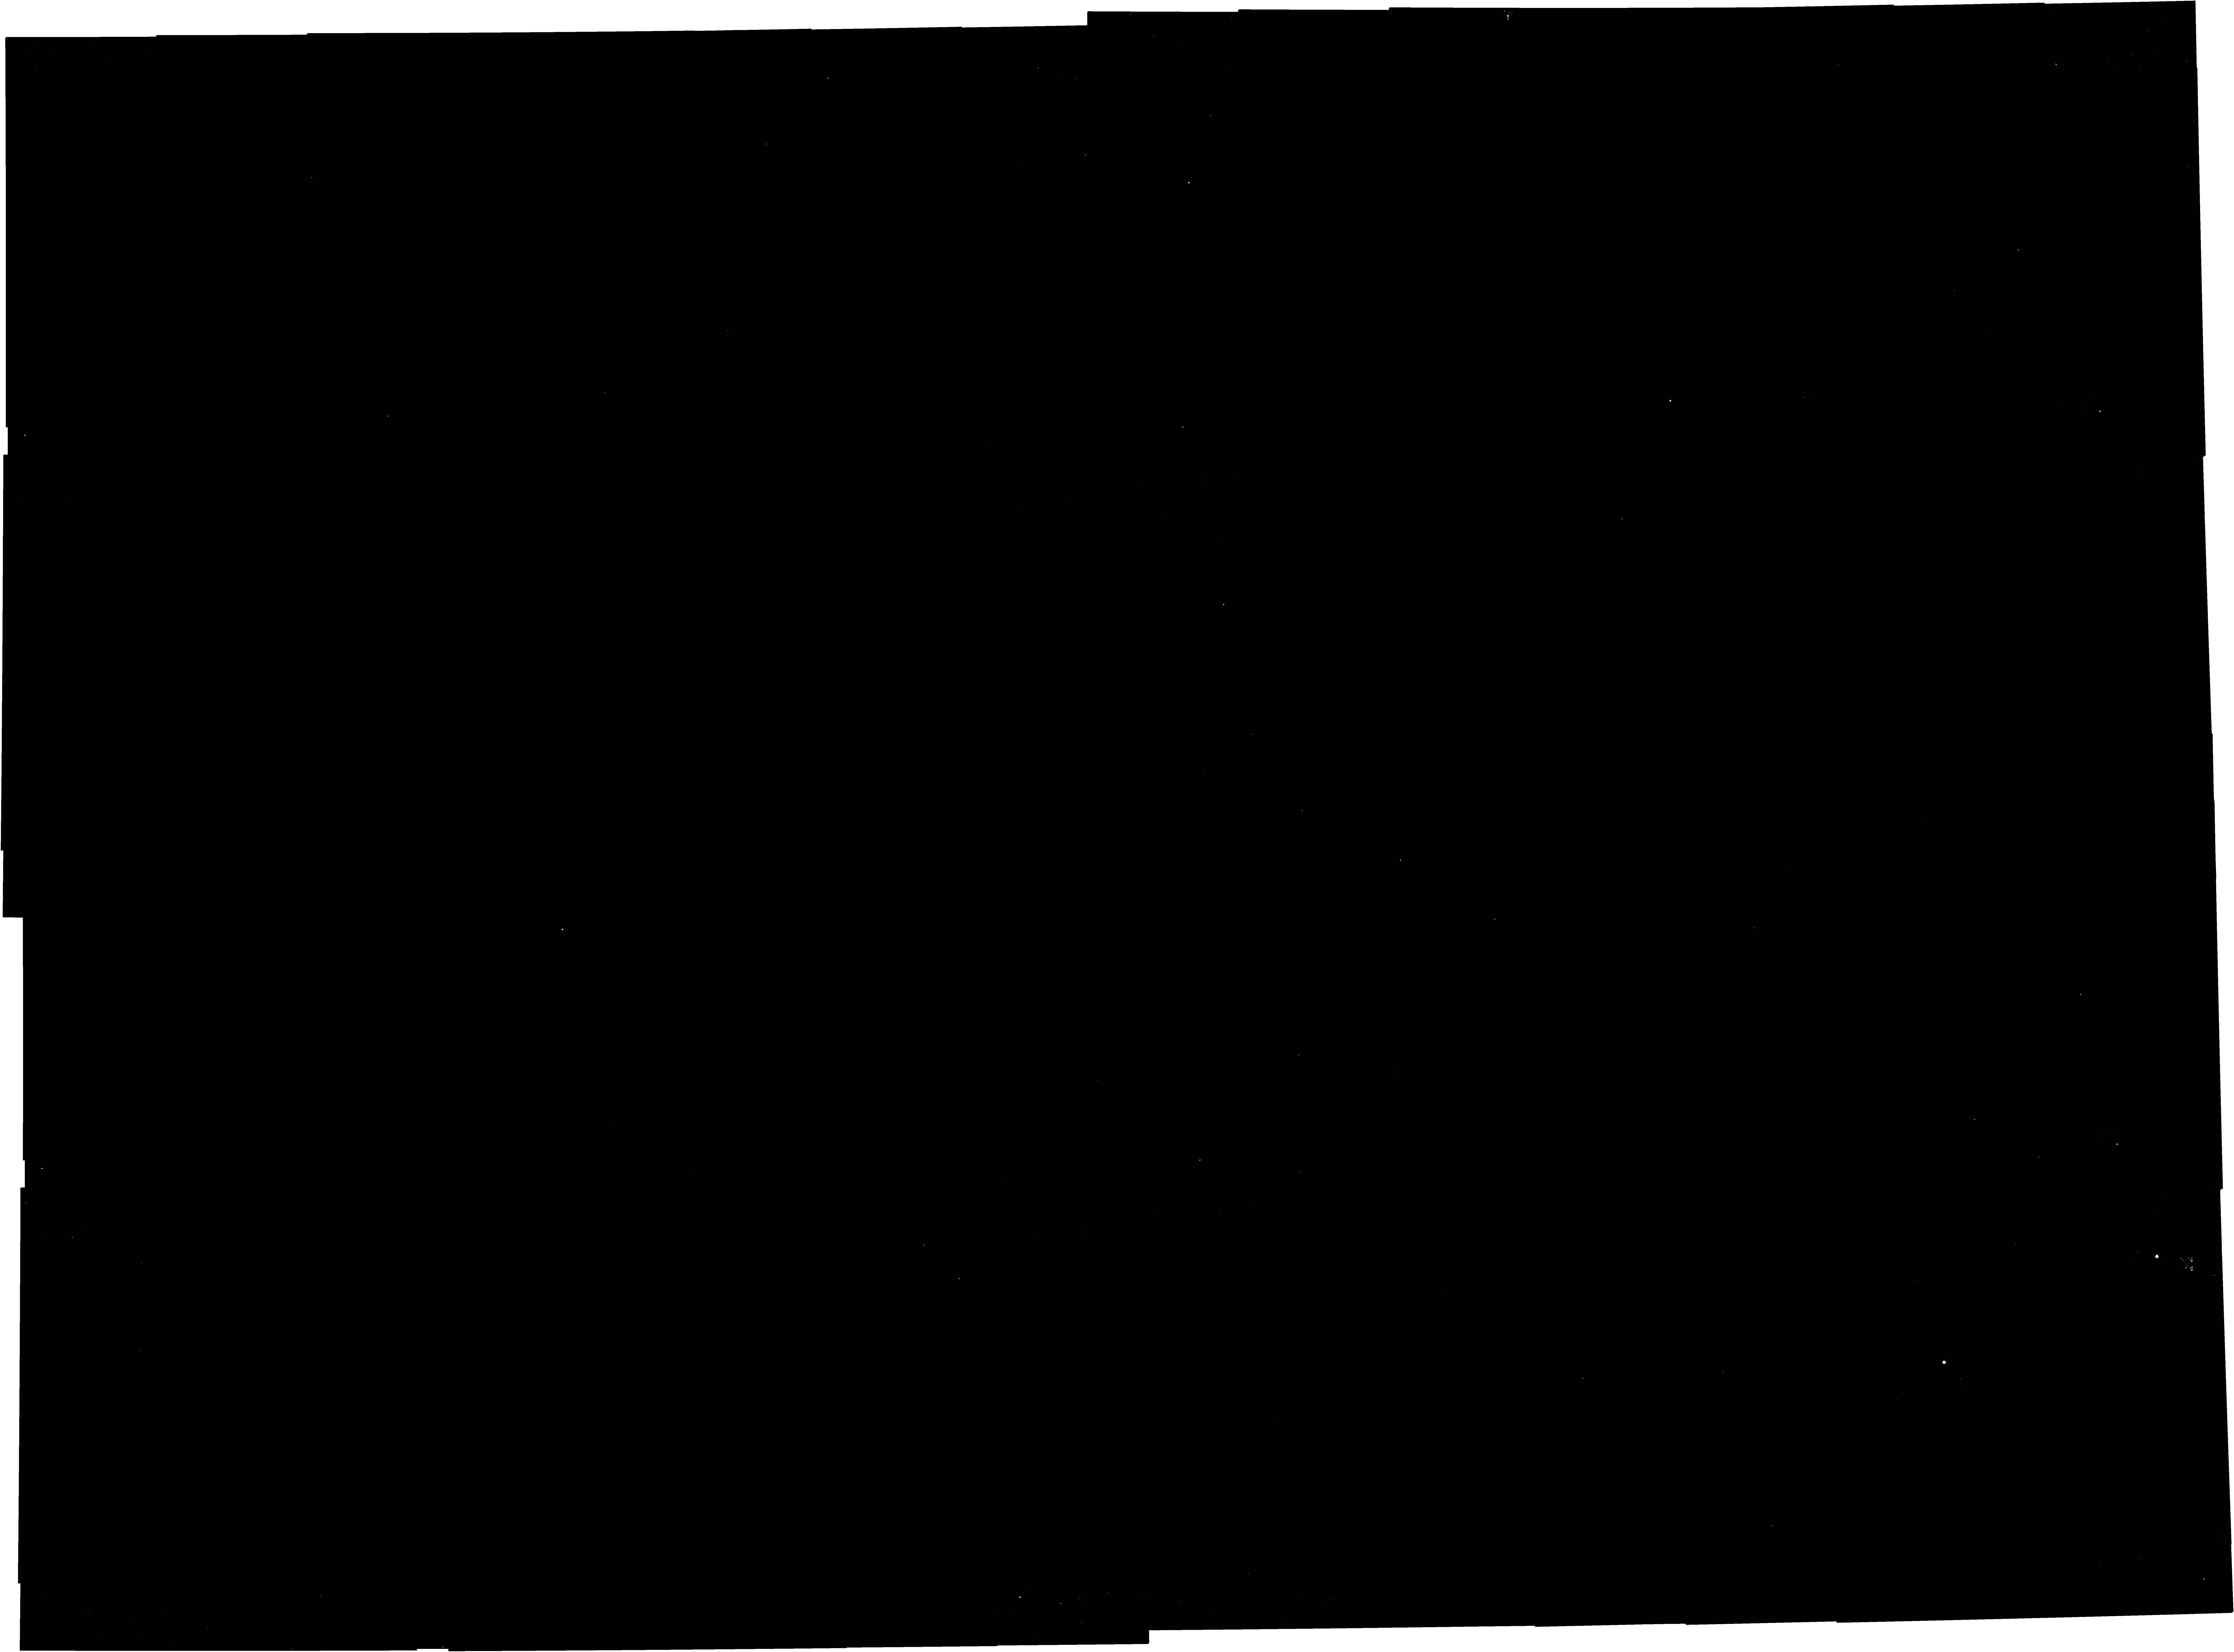
Target: G286
Instrument: NIRCAM
Filter: F150W2+F162M
Exposure: 58 min
Observation ID: jw03768-o011_t003_nircam_f150w2-f162m

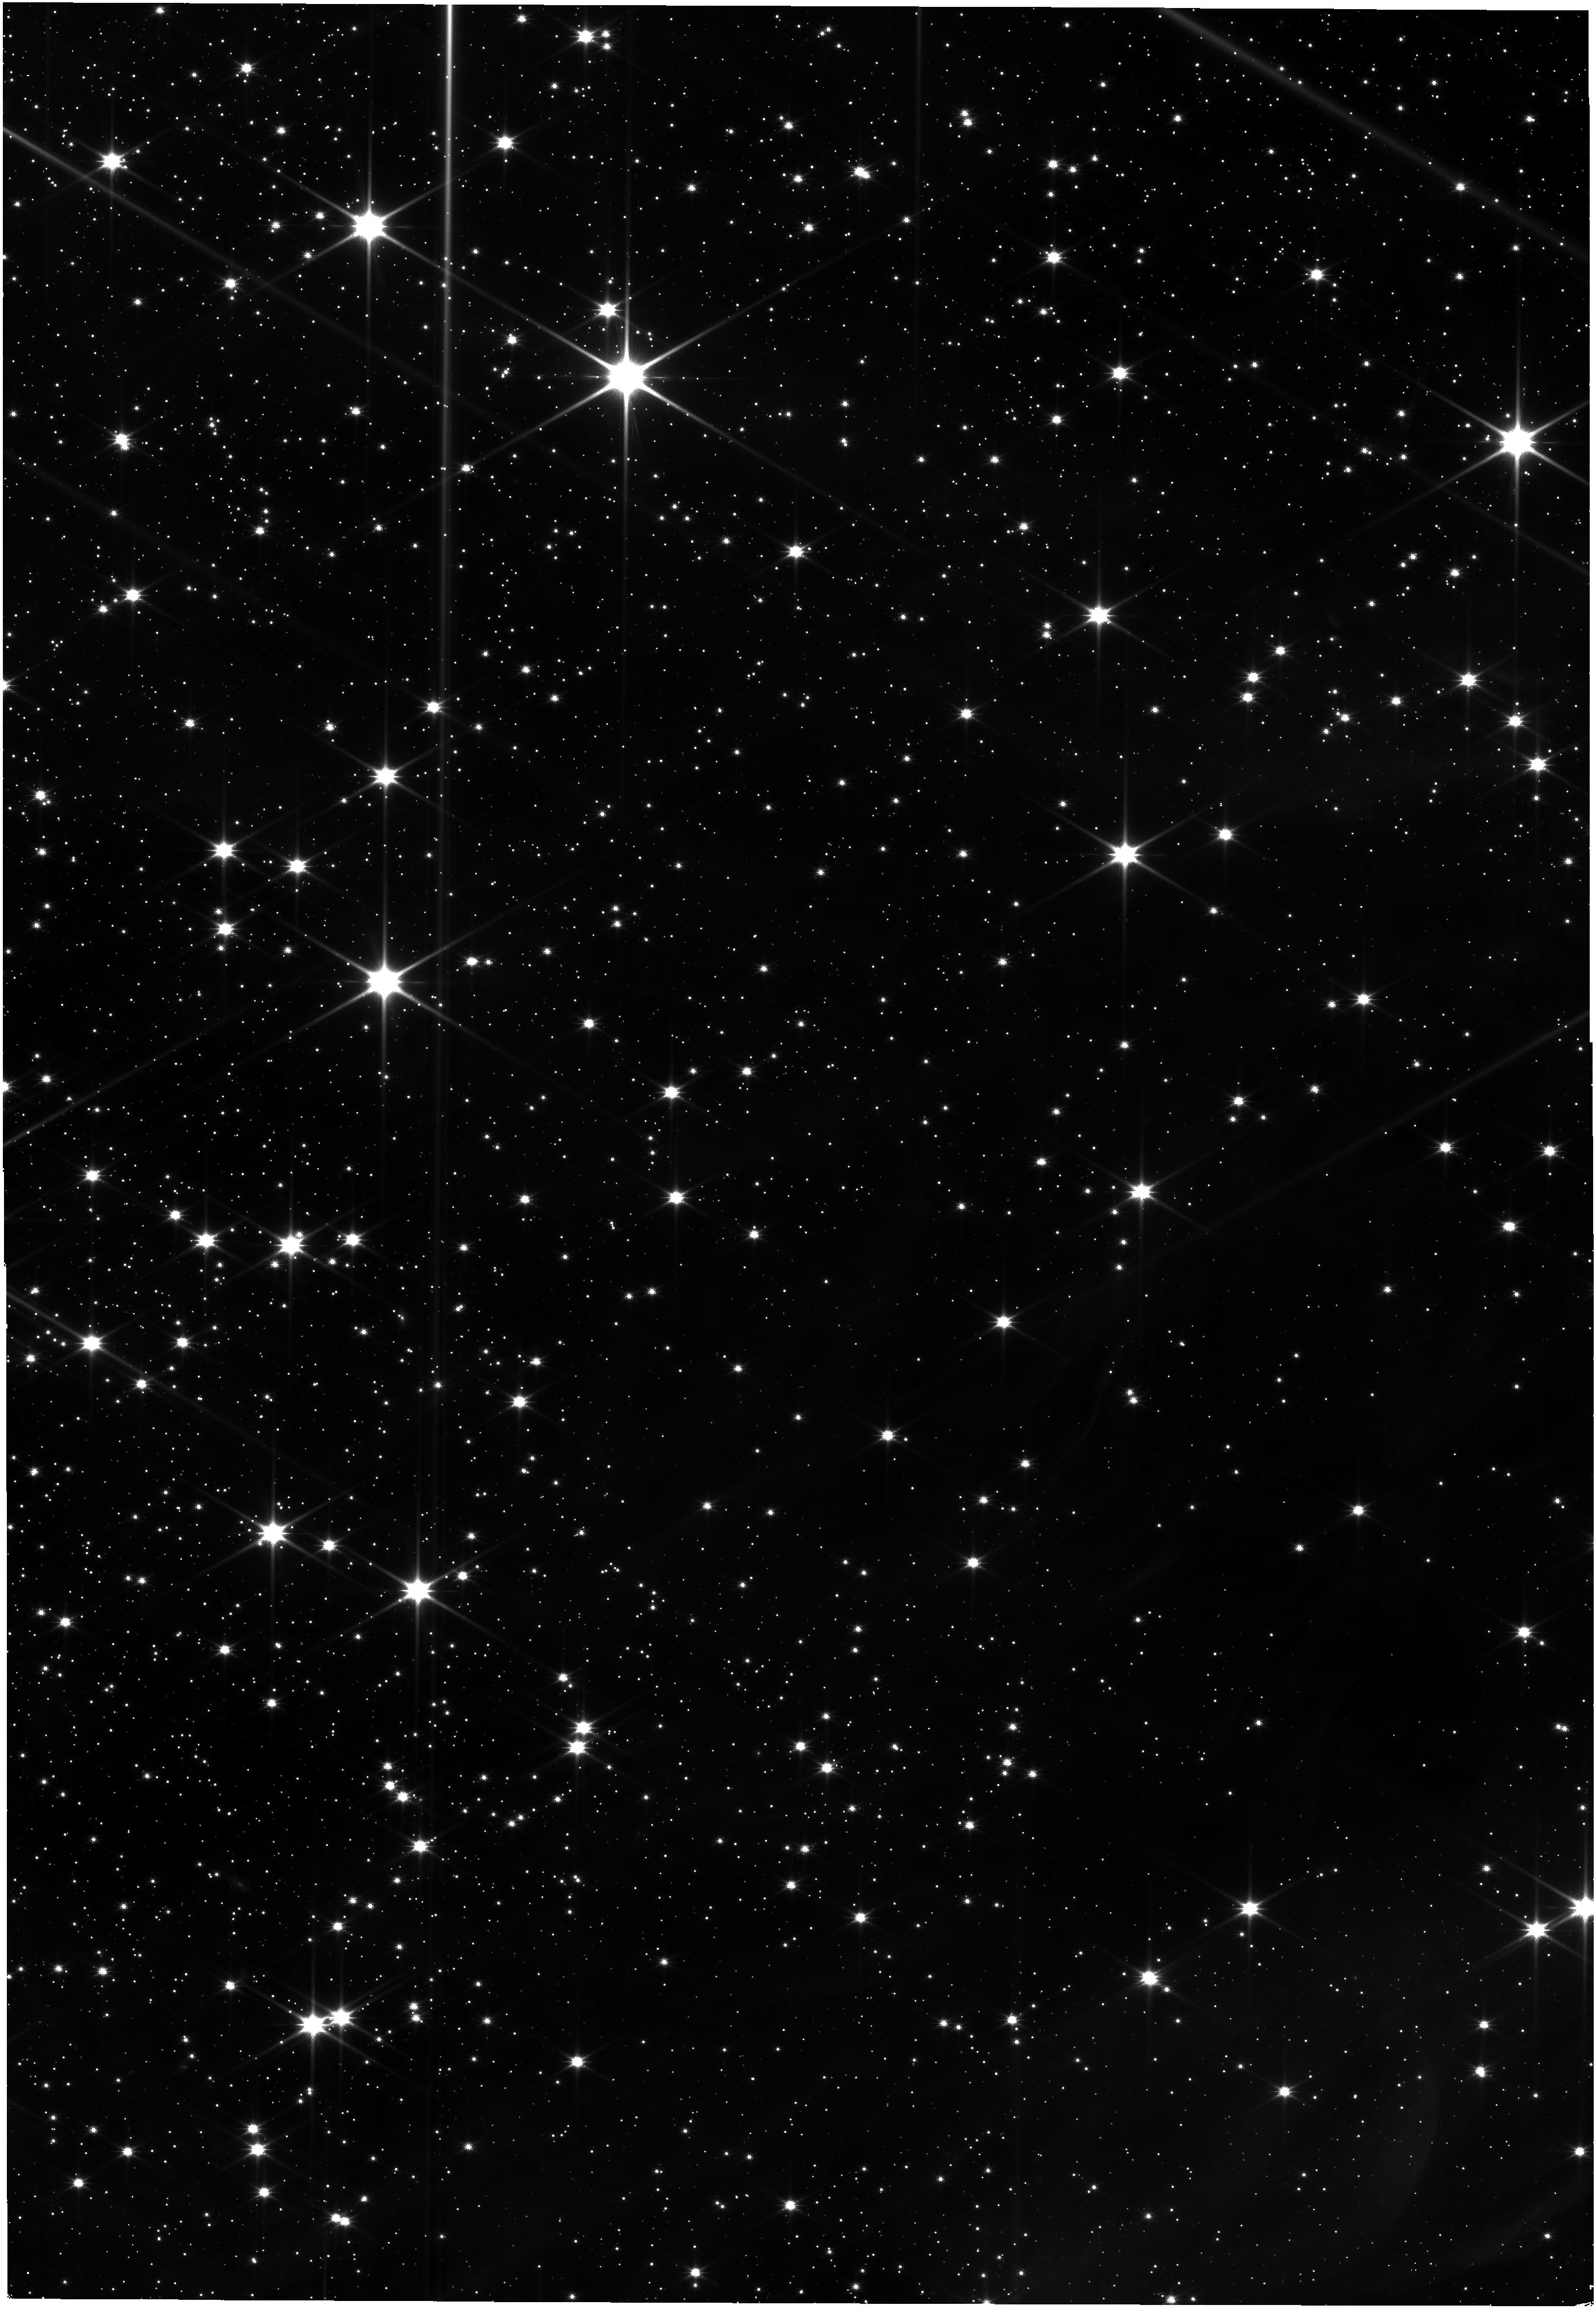
Target: G286
Instrument: NIRISS
Filter: CLEAR+F150W
Exposure: 52 min
Observation ID: jw03768-o011_t003_niriss_clear-f150w

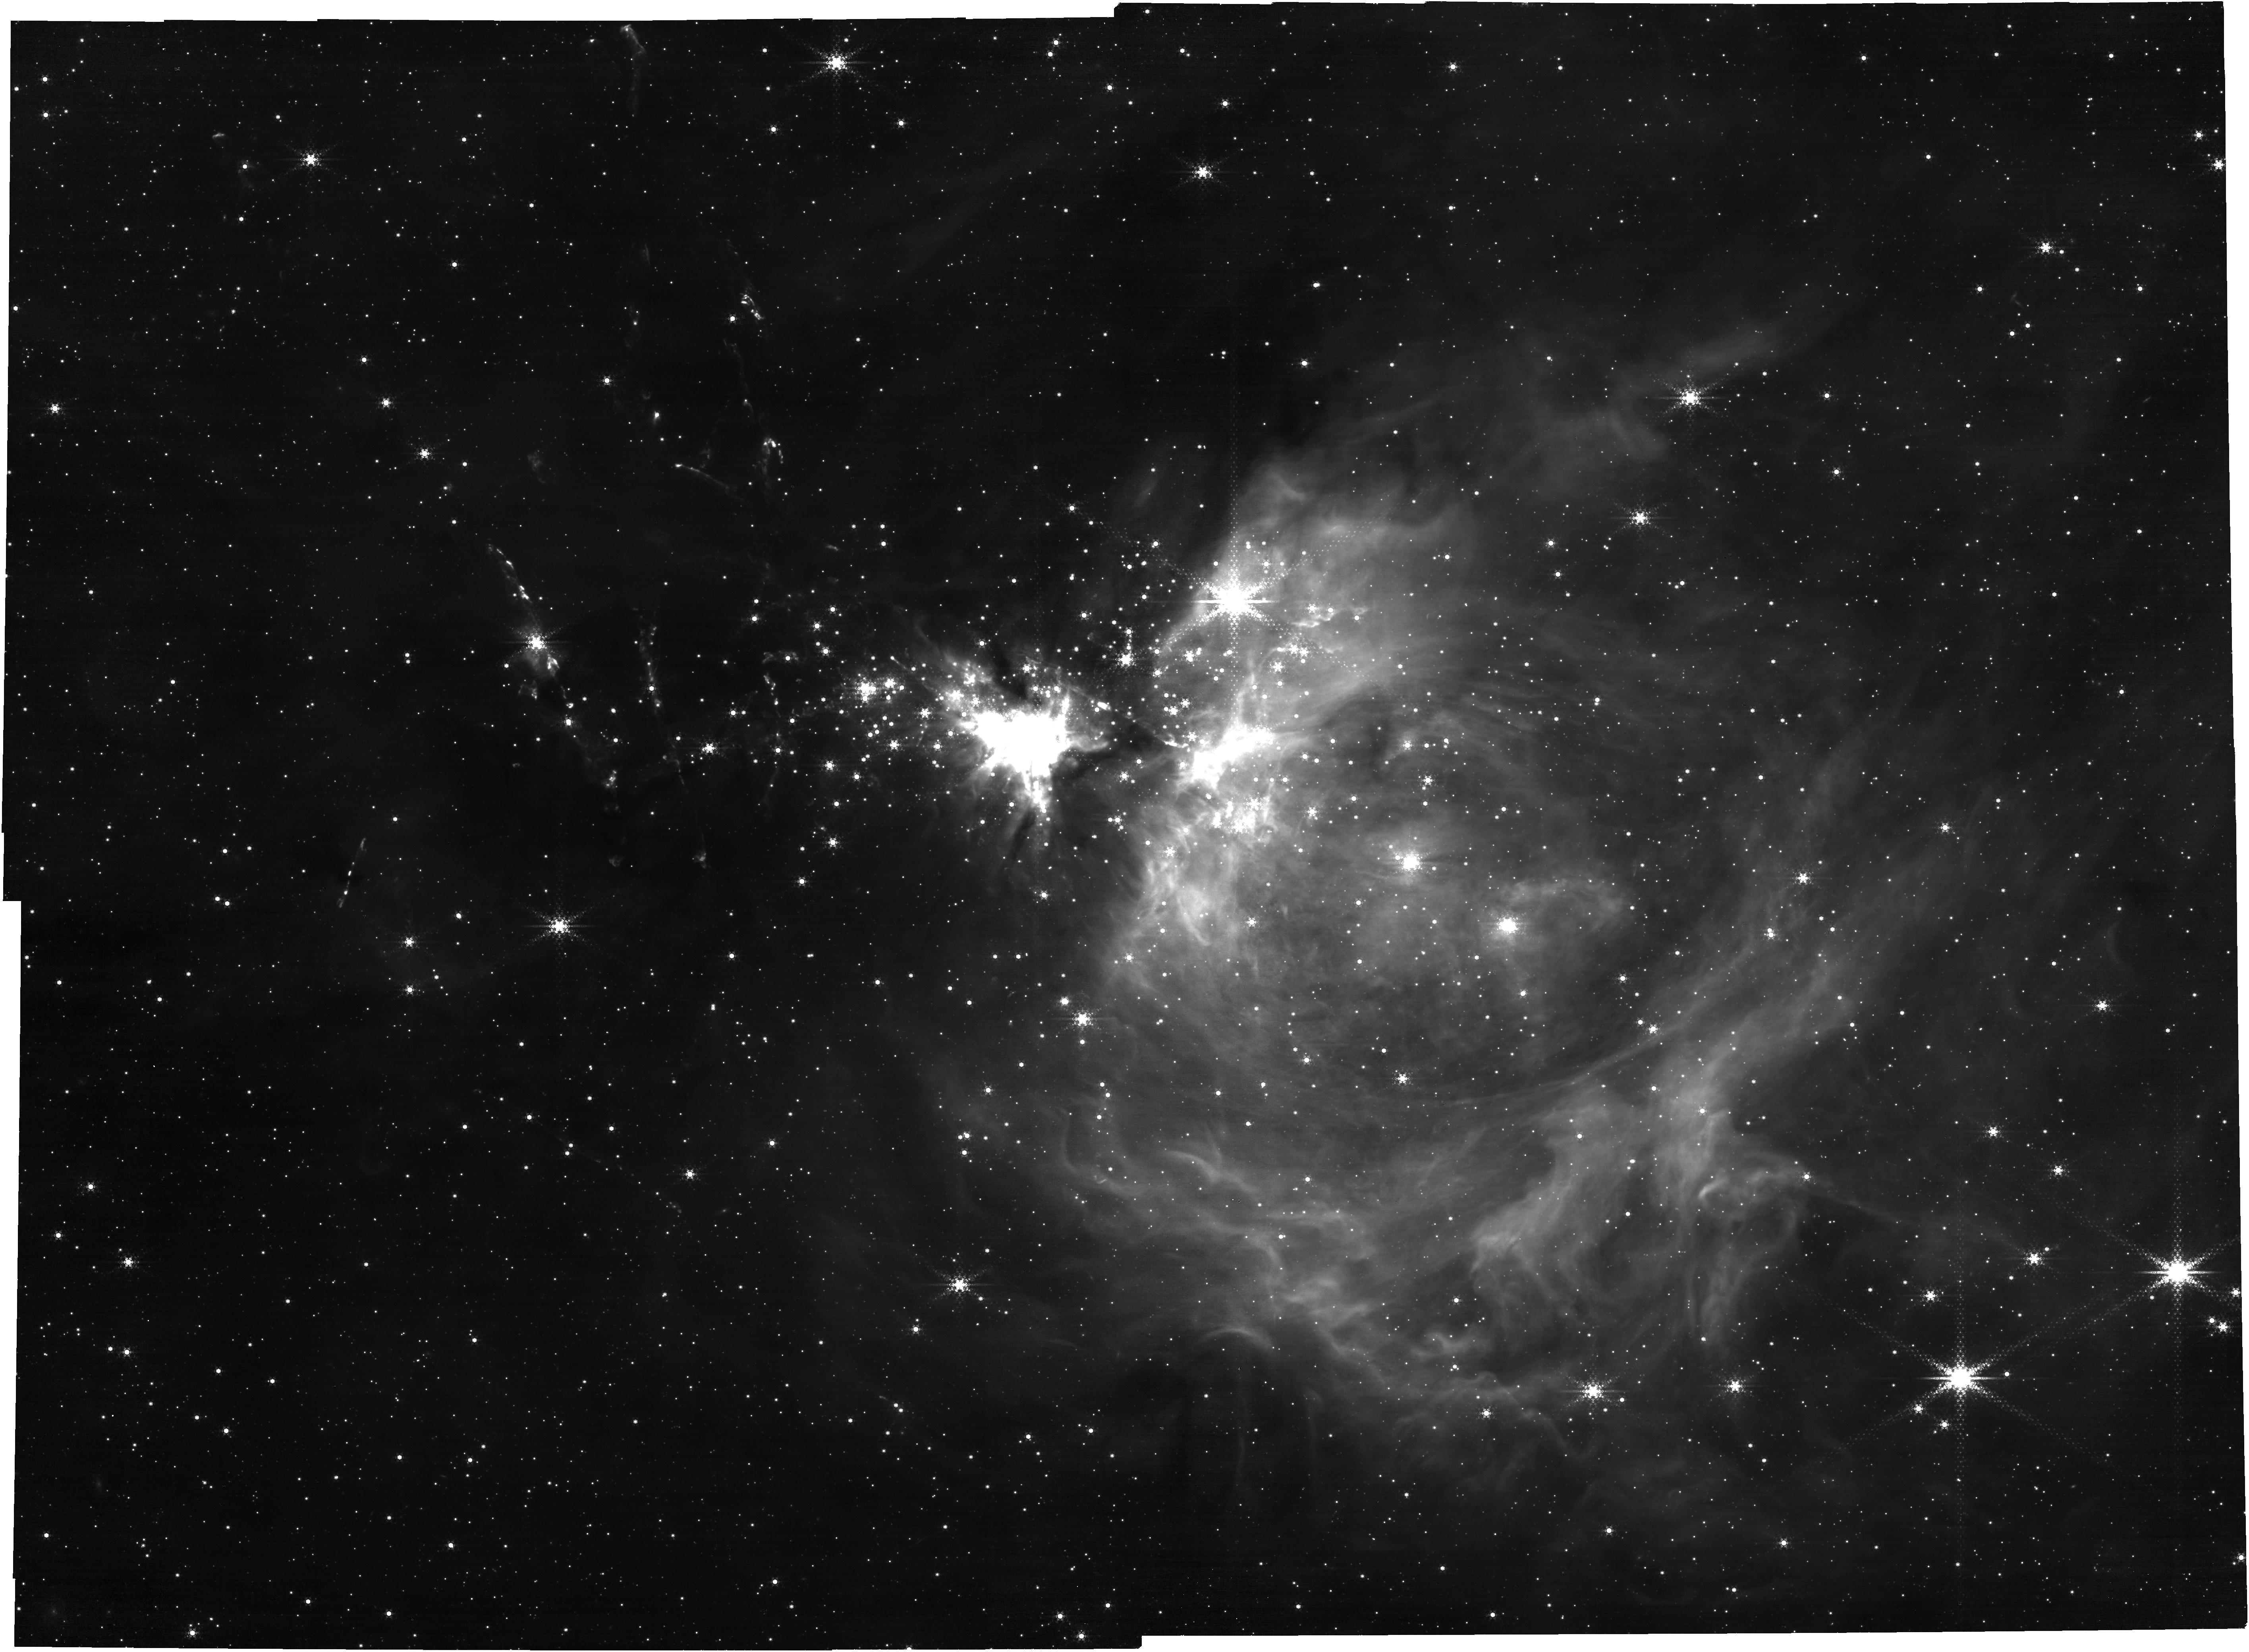
Target: G286
Instrument: NIRCAM
Filter: F444W+F470N
Exposure: 58 min
Observation ID: jw03768-o011_t003_nircam_f444w-f470n

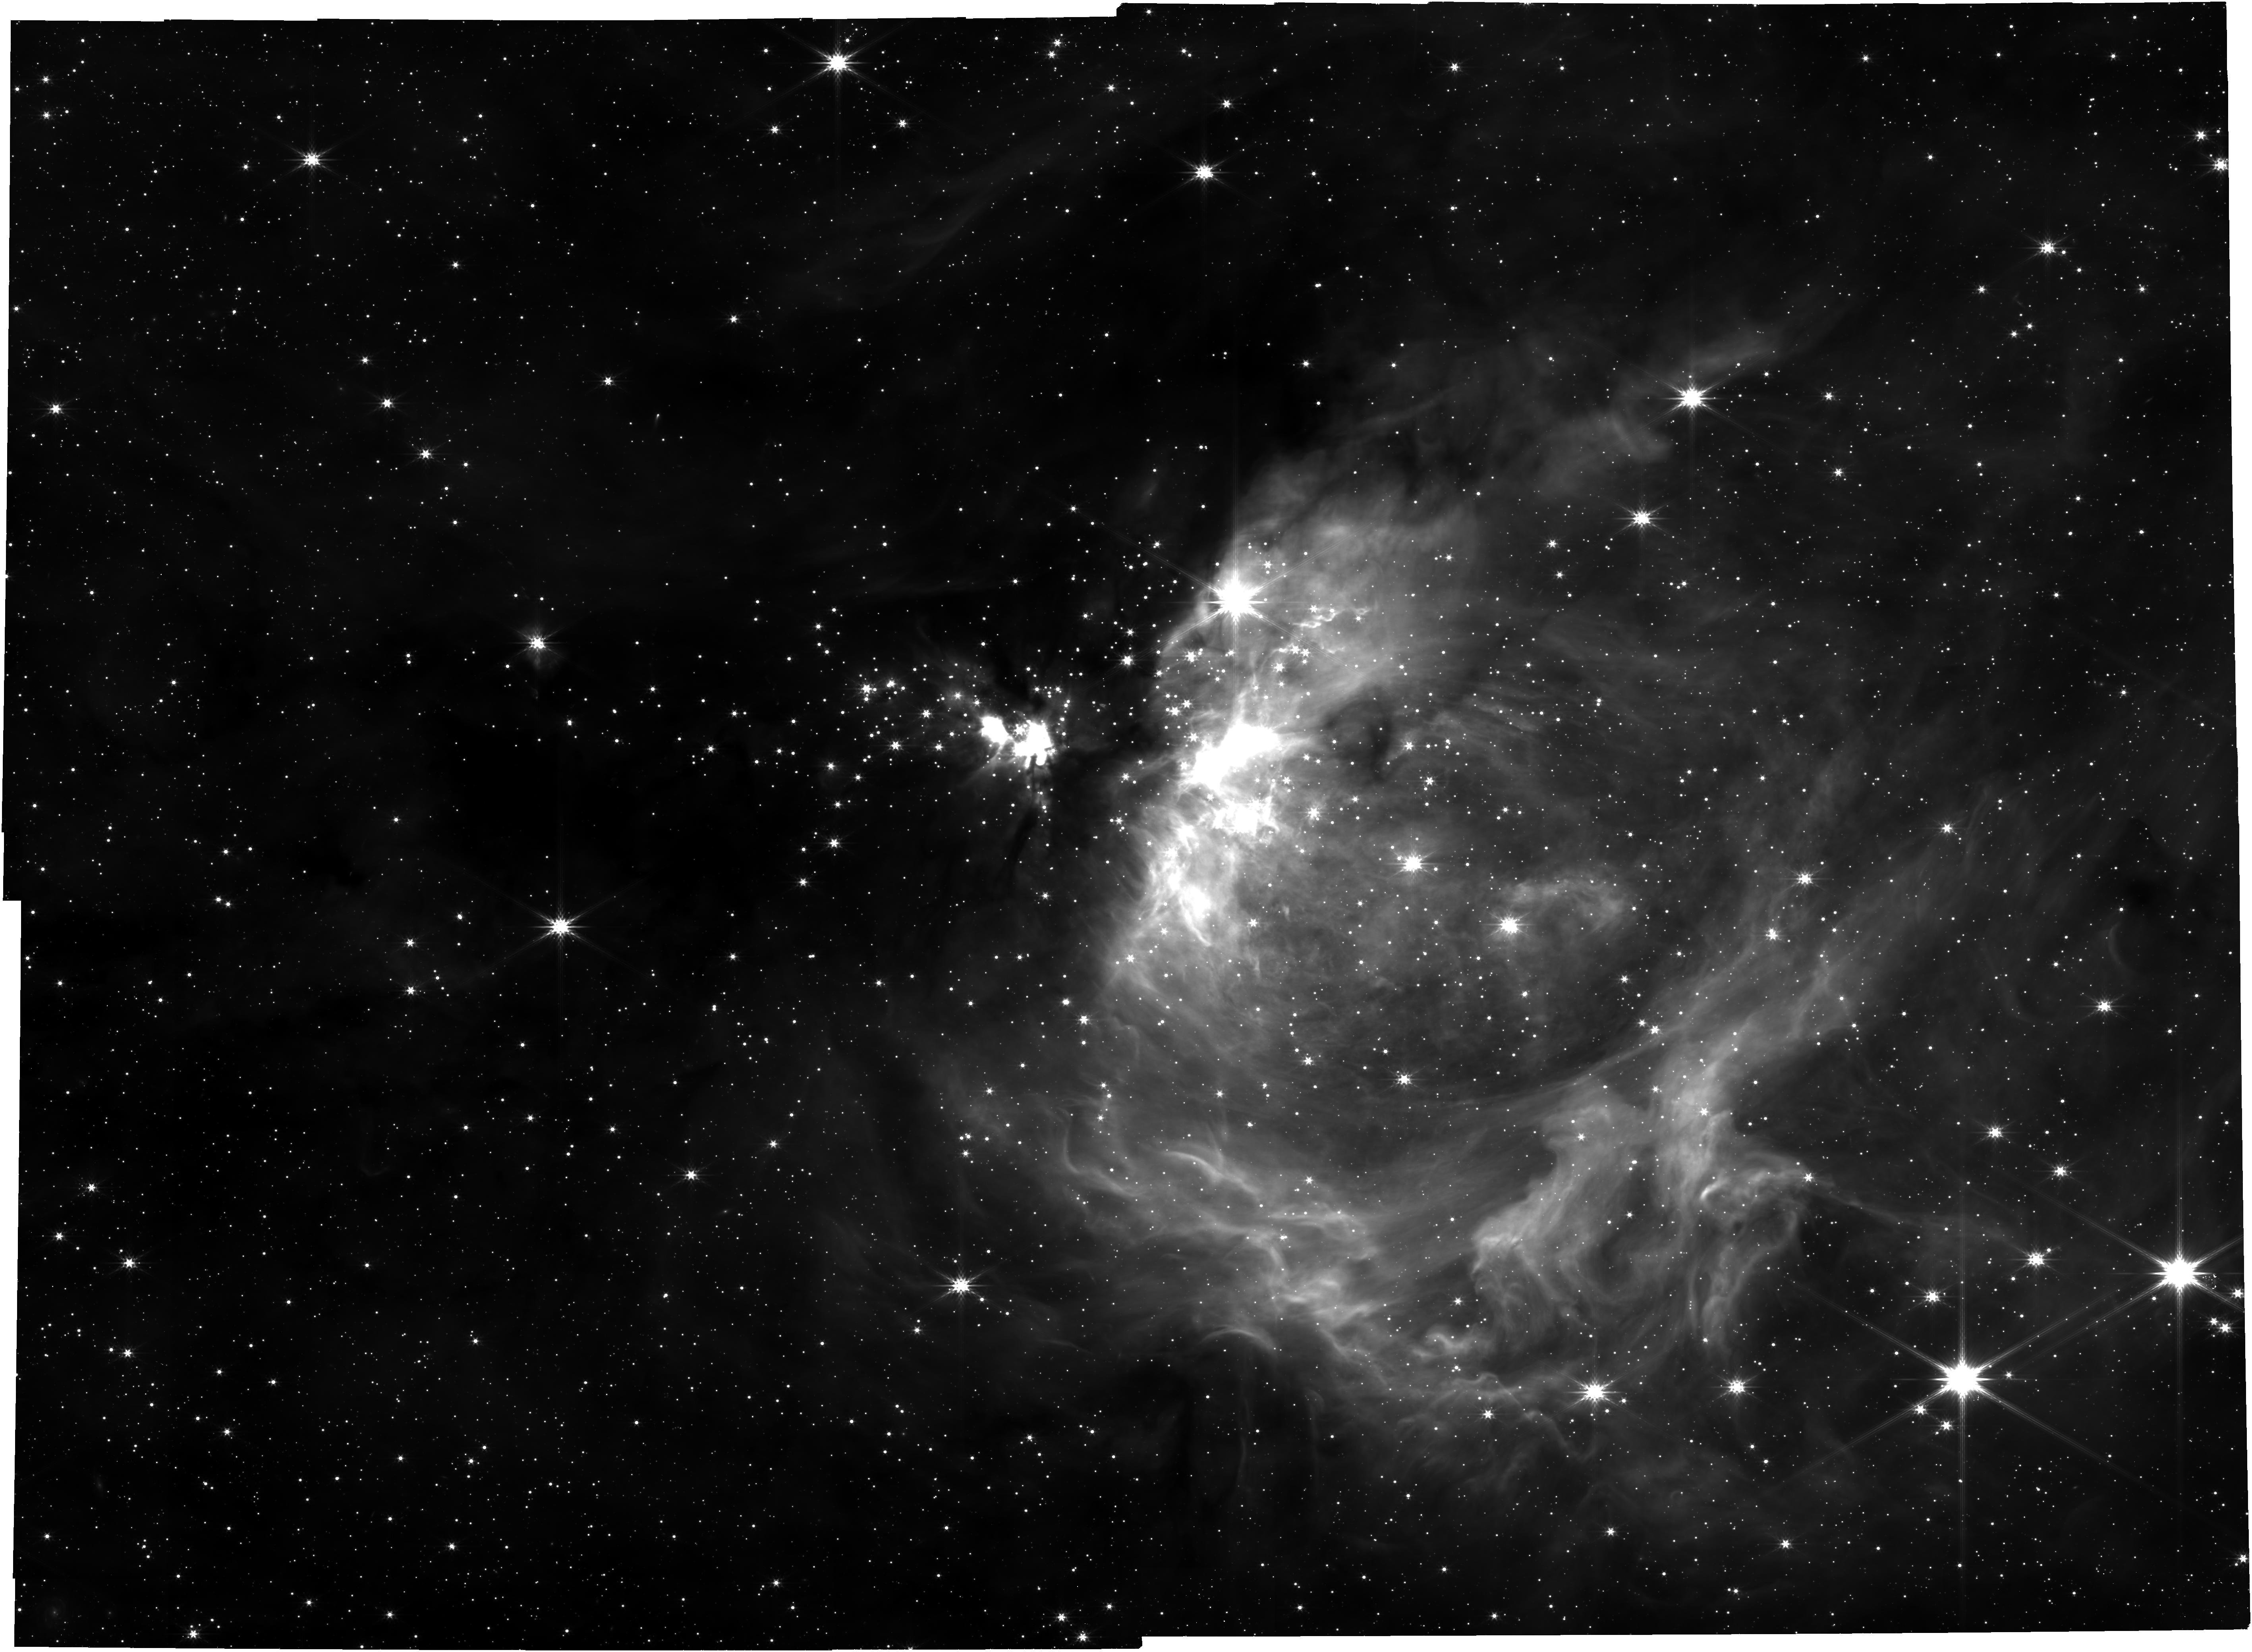
Target: G286
Instrument: NIRCAM
Filter: F356W
Exposure: 37 min
Observation ID: jw03768-o011_t003_nircam_clear-f356w

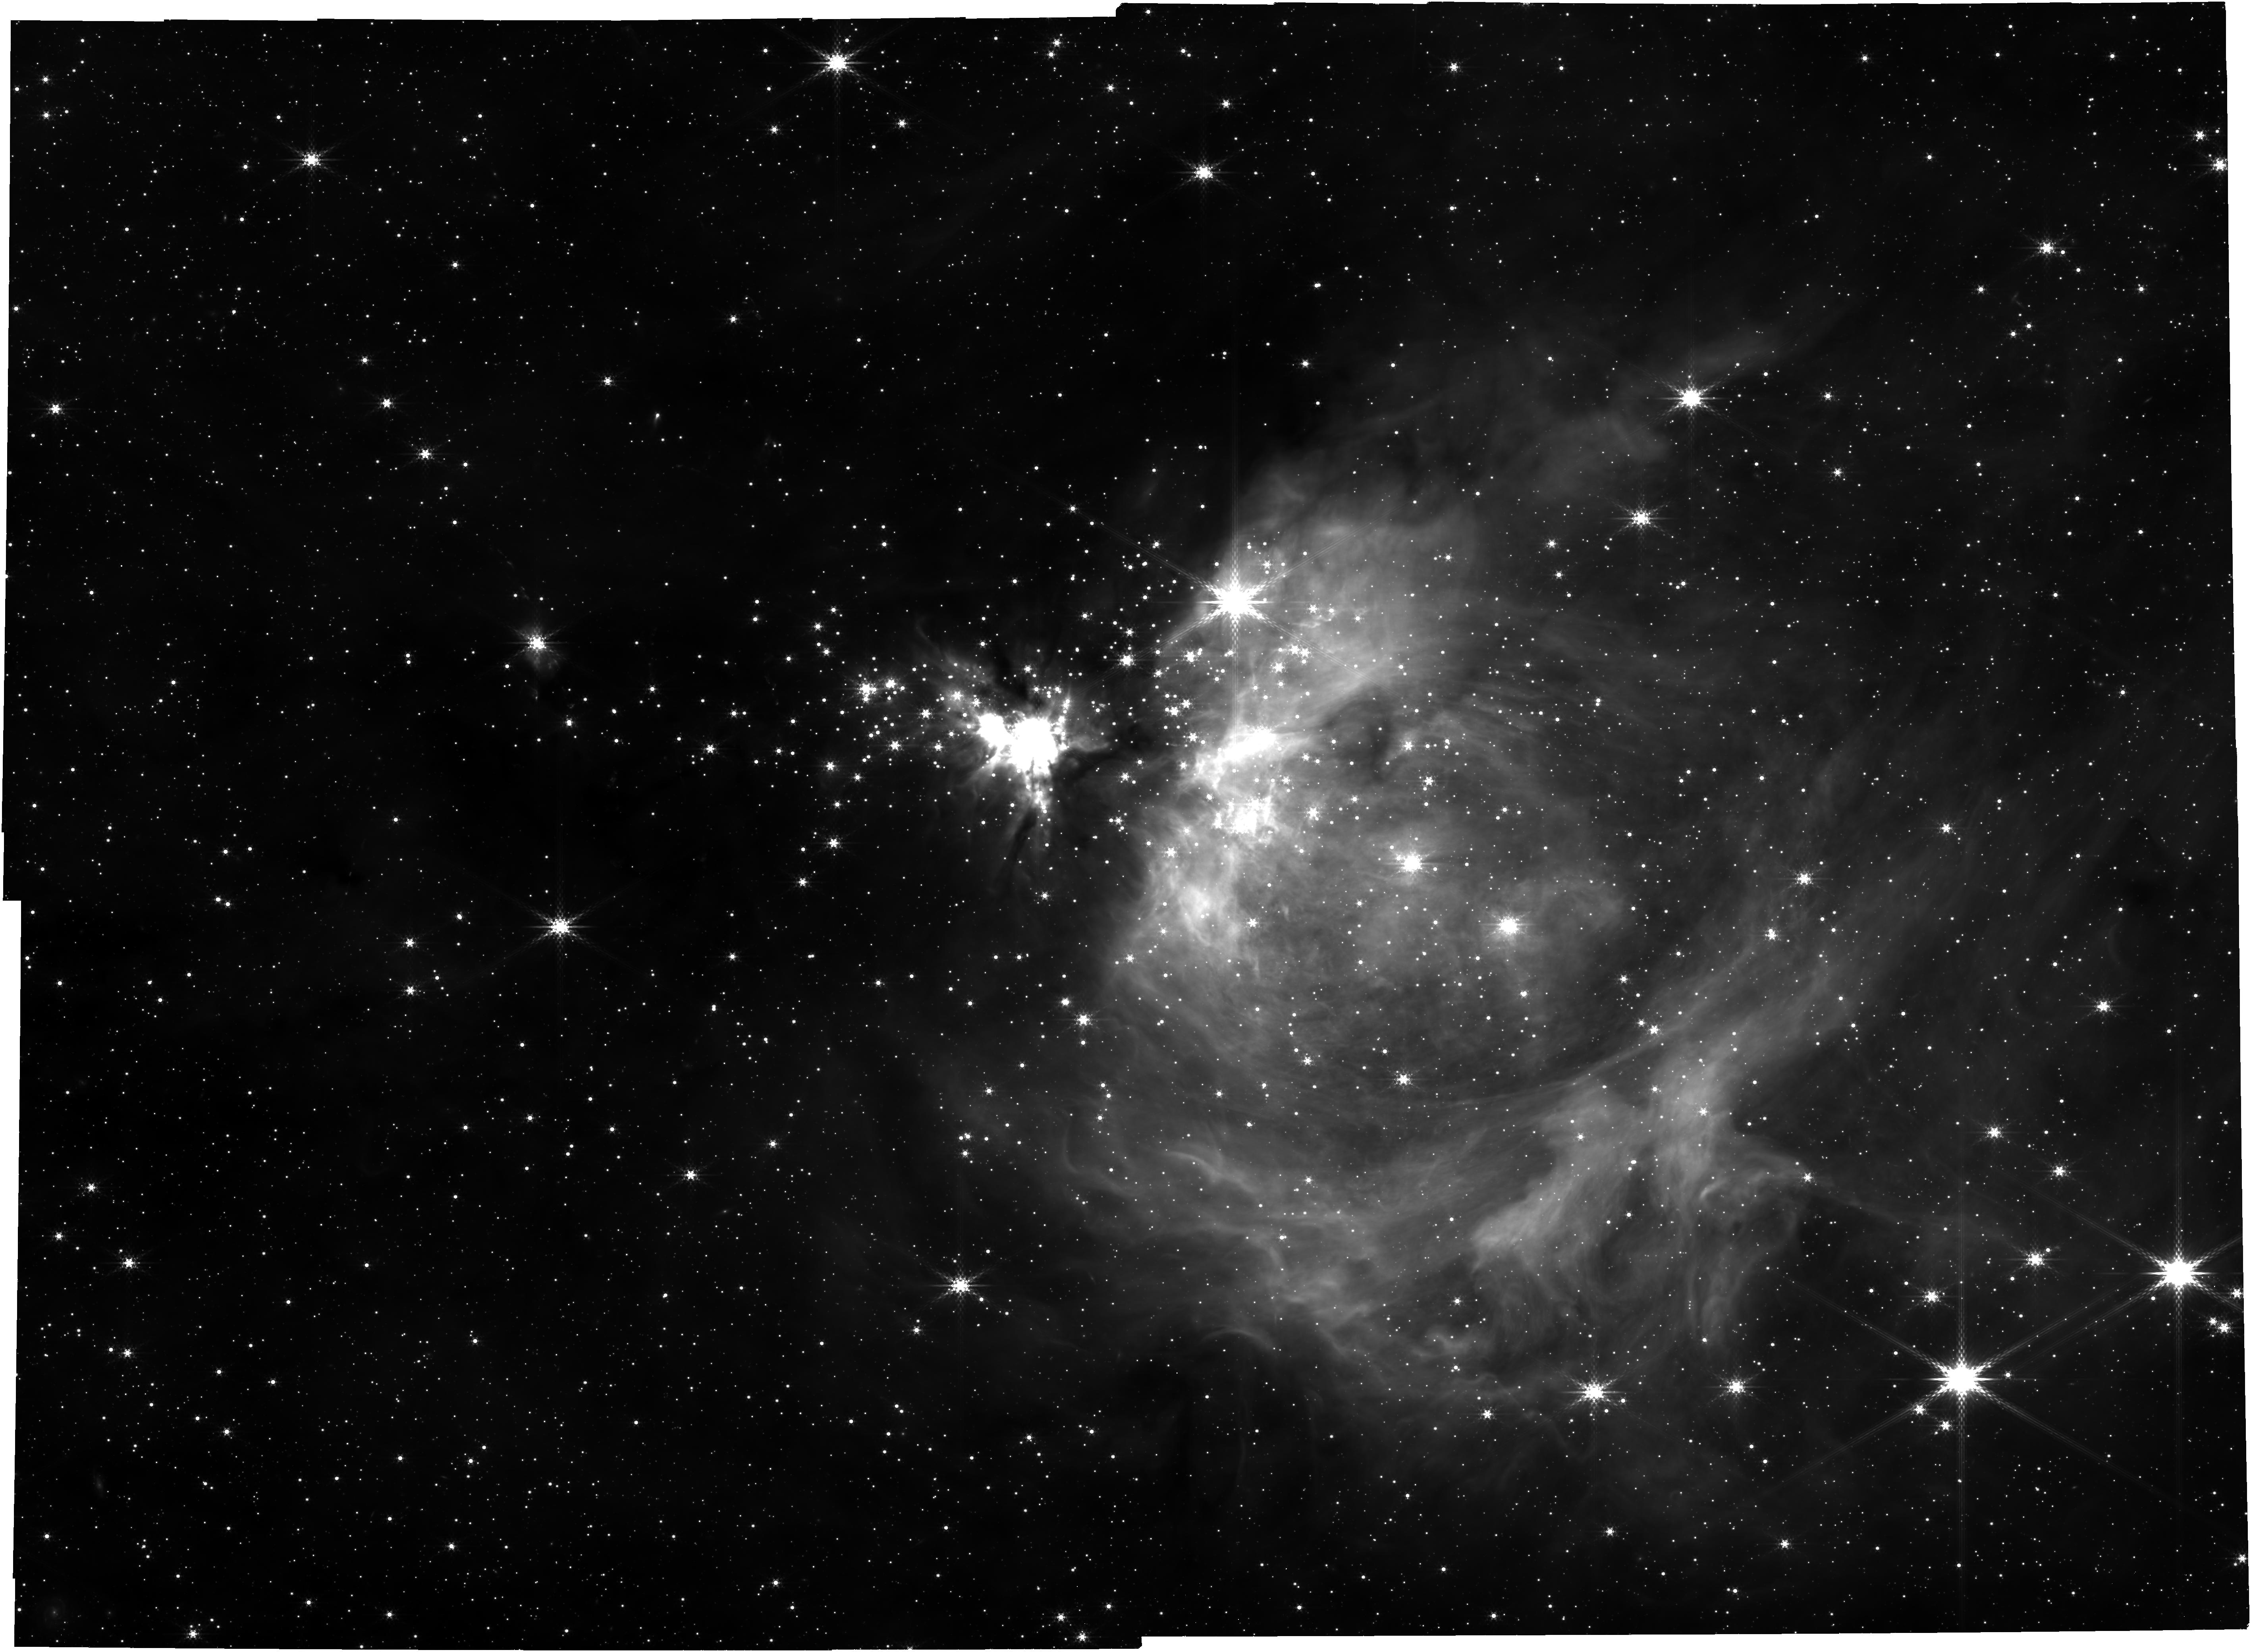
Target: G286
Instrument: NIRCAM
Filter: F410M
Exposure: 58 min
Observation ID: jw03768-o011_t003_nircam_clear-f410m

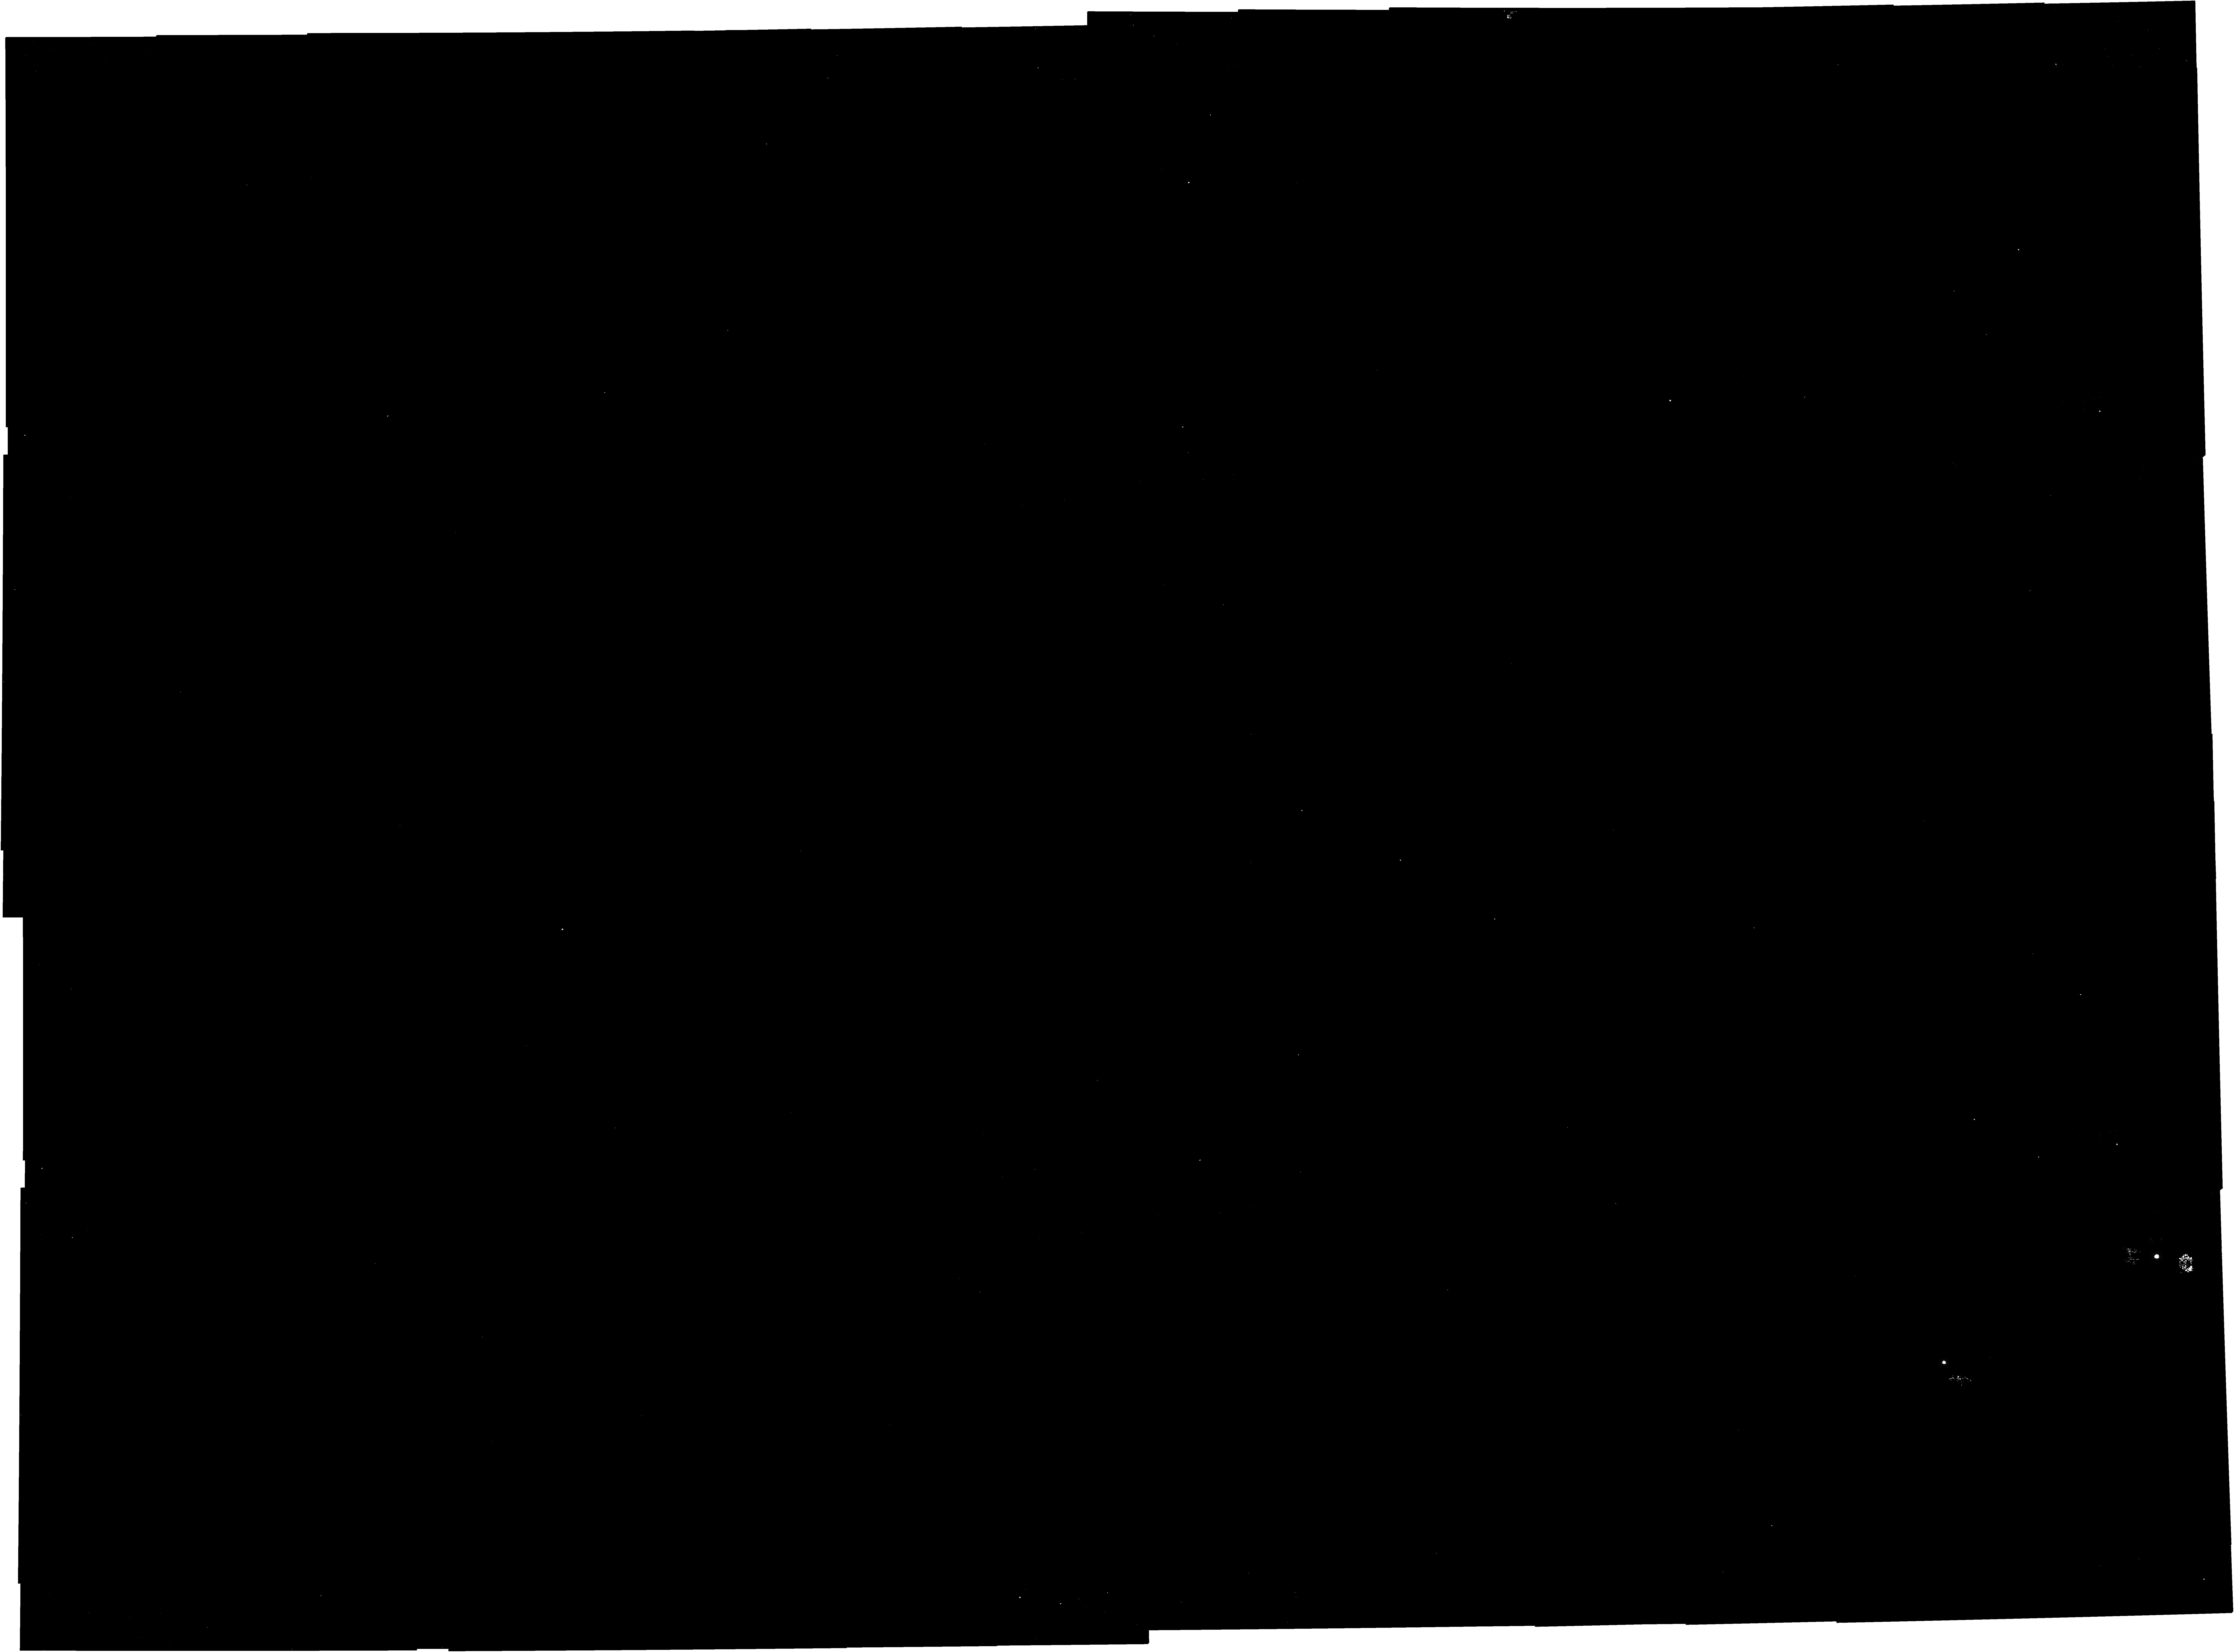
Target: G286
Instrument: NIRCAM
Filter: F115W
Exposure: 58 min
Observation ID: jw03768-o011_t003_nircam_clear-f115w

A global view of a massive cluster in formation with JWST (PI: Andersen, Morten)

Understanding the formation of massive star clusters is a crucial topic of current astrophysics, since most stars and planetary systems are born in such systems. We propose to observe the massive, forming star cluster G286.21+0.17, which is feasible to map in its entirety with JWST-NIRCam in a modest amount of observing time. With its unique sensitivity, spatial resolution and wavelength coverage, including water band filters that trace the effective temperature of low mass objects, we will be able to accurately characterise the individual young stellar objects (YSOs) and discriminate between background objects and cluster members down to a mass limit of 20 Jupiter masses. Accretion and outflow activity will be assessed from narrowband filters. Access to 3.5 and 4.8 microns allows us to determine the fraction of objects with a circumstellar disk and compare this with the same ratio for low-mass regions to determine the effects of environment on the disks and hence the consequences for planet formation. The observation will also build upon archival, multi-epoch HST/WFC3-IR imaging that now spans a 10-year baseline to make unique astrometric measurements of the kinematics of young stellar objects (YSOs) in the region. A new JWST measurement will allow determination of global infall or expansion of the cluster population, measure motions of sub-groups, and individual higher velocity members. A NIR variability analysis will also be extended to cover this time baseline, including of very low-mass objects, some of which are known to be outbursting. In this way, an unique global view of massive star cluster formation will be unveiled.